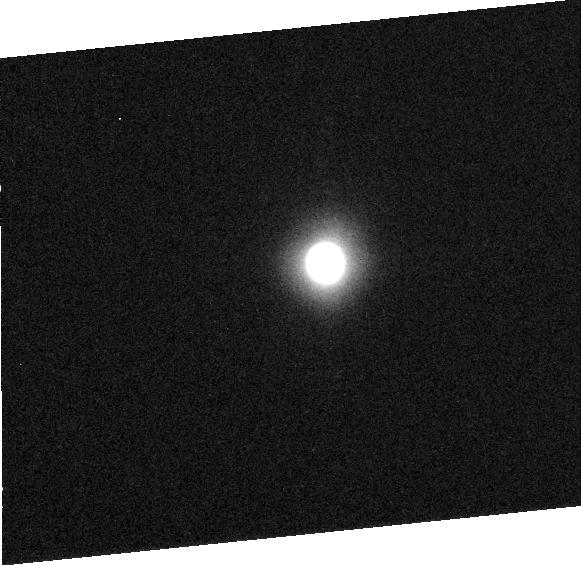
Target: CERES
Instrument: ACS/HRC
Filter: F220W
Exposure: 10 min
Observation ID: j8p5020b0

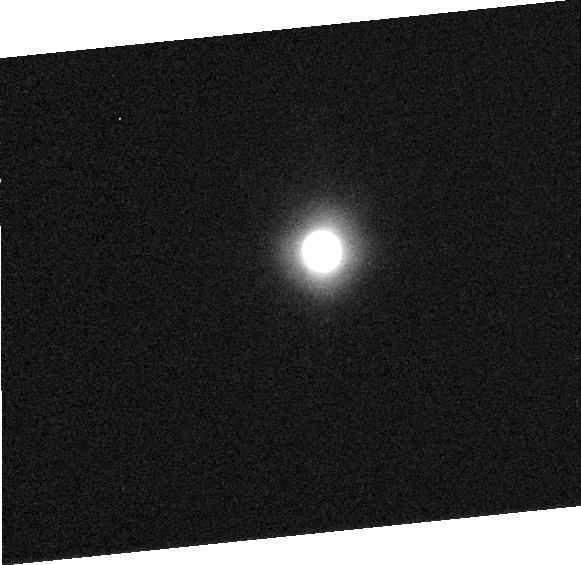
Target: CERES
Instrument: ACS/HRC
Filter: F220W
Exposure: 10 min
Observation ID: j8p5010e0

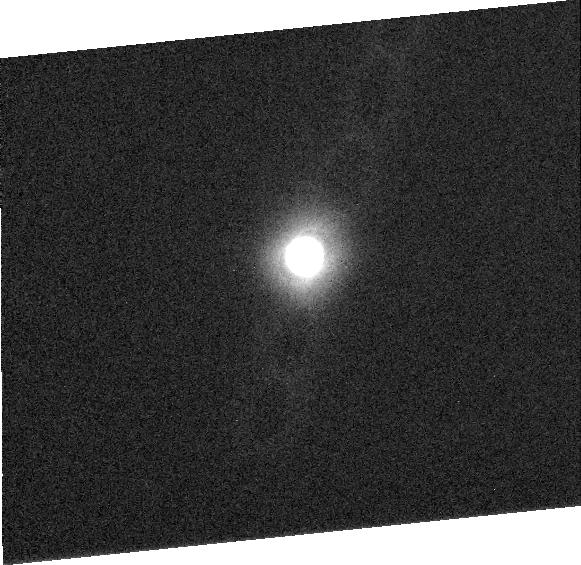
Target: CERES
Instrument: ACS/HRC
Filter: F220W
Exposure: 16 min
Observation ID: j8p505030

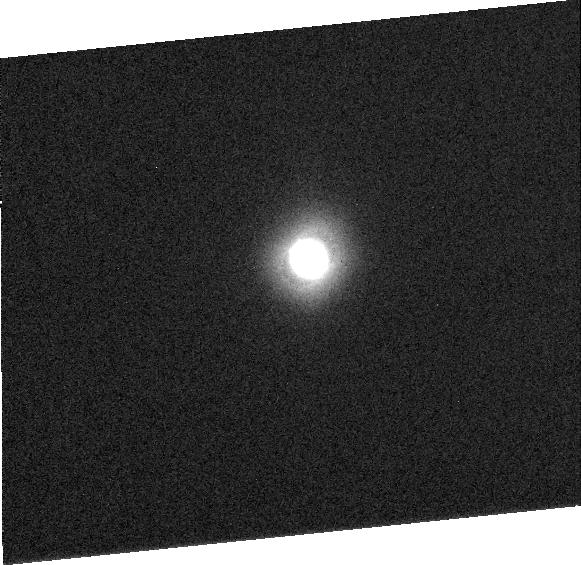
Target: CERES
Instrument: ACS/HRC
Filter: F220W
Exposure: 16 min
Observation ID: j8p504030

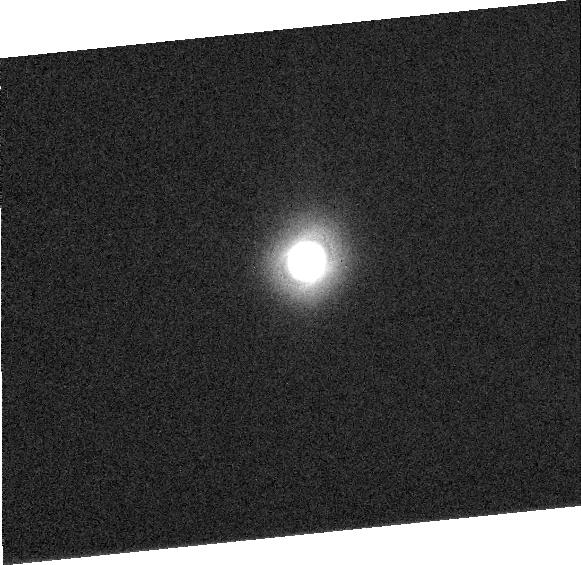
Target: CERES
Instrument: ACS/HRC
Filter: F220W
Exposure: 16 min
Observation ID: j8p503030

Ceres: High-Resolution Mapping and Determination of Physical Properties (PI: Parker, Joel W.)

We propose a modest, 6-orbit HST ACS/HRC program to fully map the asteroid 1 Ceres for the first time. These high signal-to-noise, high resolution maps will be obtained in three ACS filter bandpasses from the visible to the UV. The goals of our program are to advance knowledge about Ceres dramatically, to resolve certain longstanding issues regarding Ceres, and to support planning for the Dawn Discovery mission's planned orbital tour of Ceres. The specific scientific objectives of this proposed Cycle 12 effort are: (1) To achieve dense rotational phase coverage with multi-spectral imaging over the complete rotation period of Ceres to map its surface; (2) To resolve surface features and investigate the nature of the Piazzi feature detected by HST/FOC in 1995; (3) To track surface features in order to unambigously determine Ceres' pole position; (4) To measure the three-dimensional shape of Ceres better than any existing shape model in order to significantly refine density measurements; and (5) To map Ceres' color variegation and photometric parameters in order to identify possible surface units for the first time. These goals require high resolution visible and ultraviolet imaging, which can only be obtained with HST. As we demonstrate in this proposal, the January, 2004 opposition of Ceres is the best in the next 6 years for both data quality and planning of the Dawn mission.